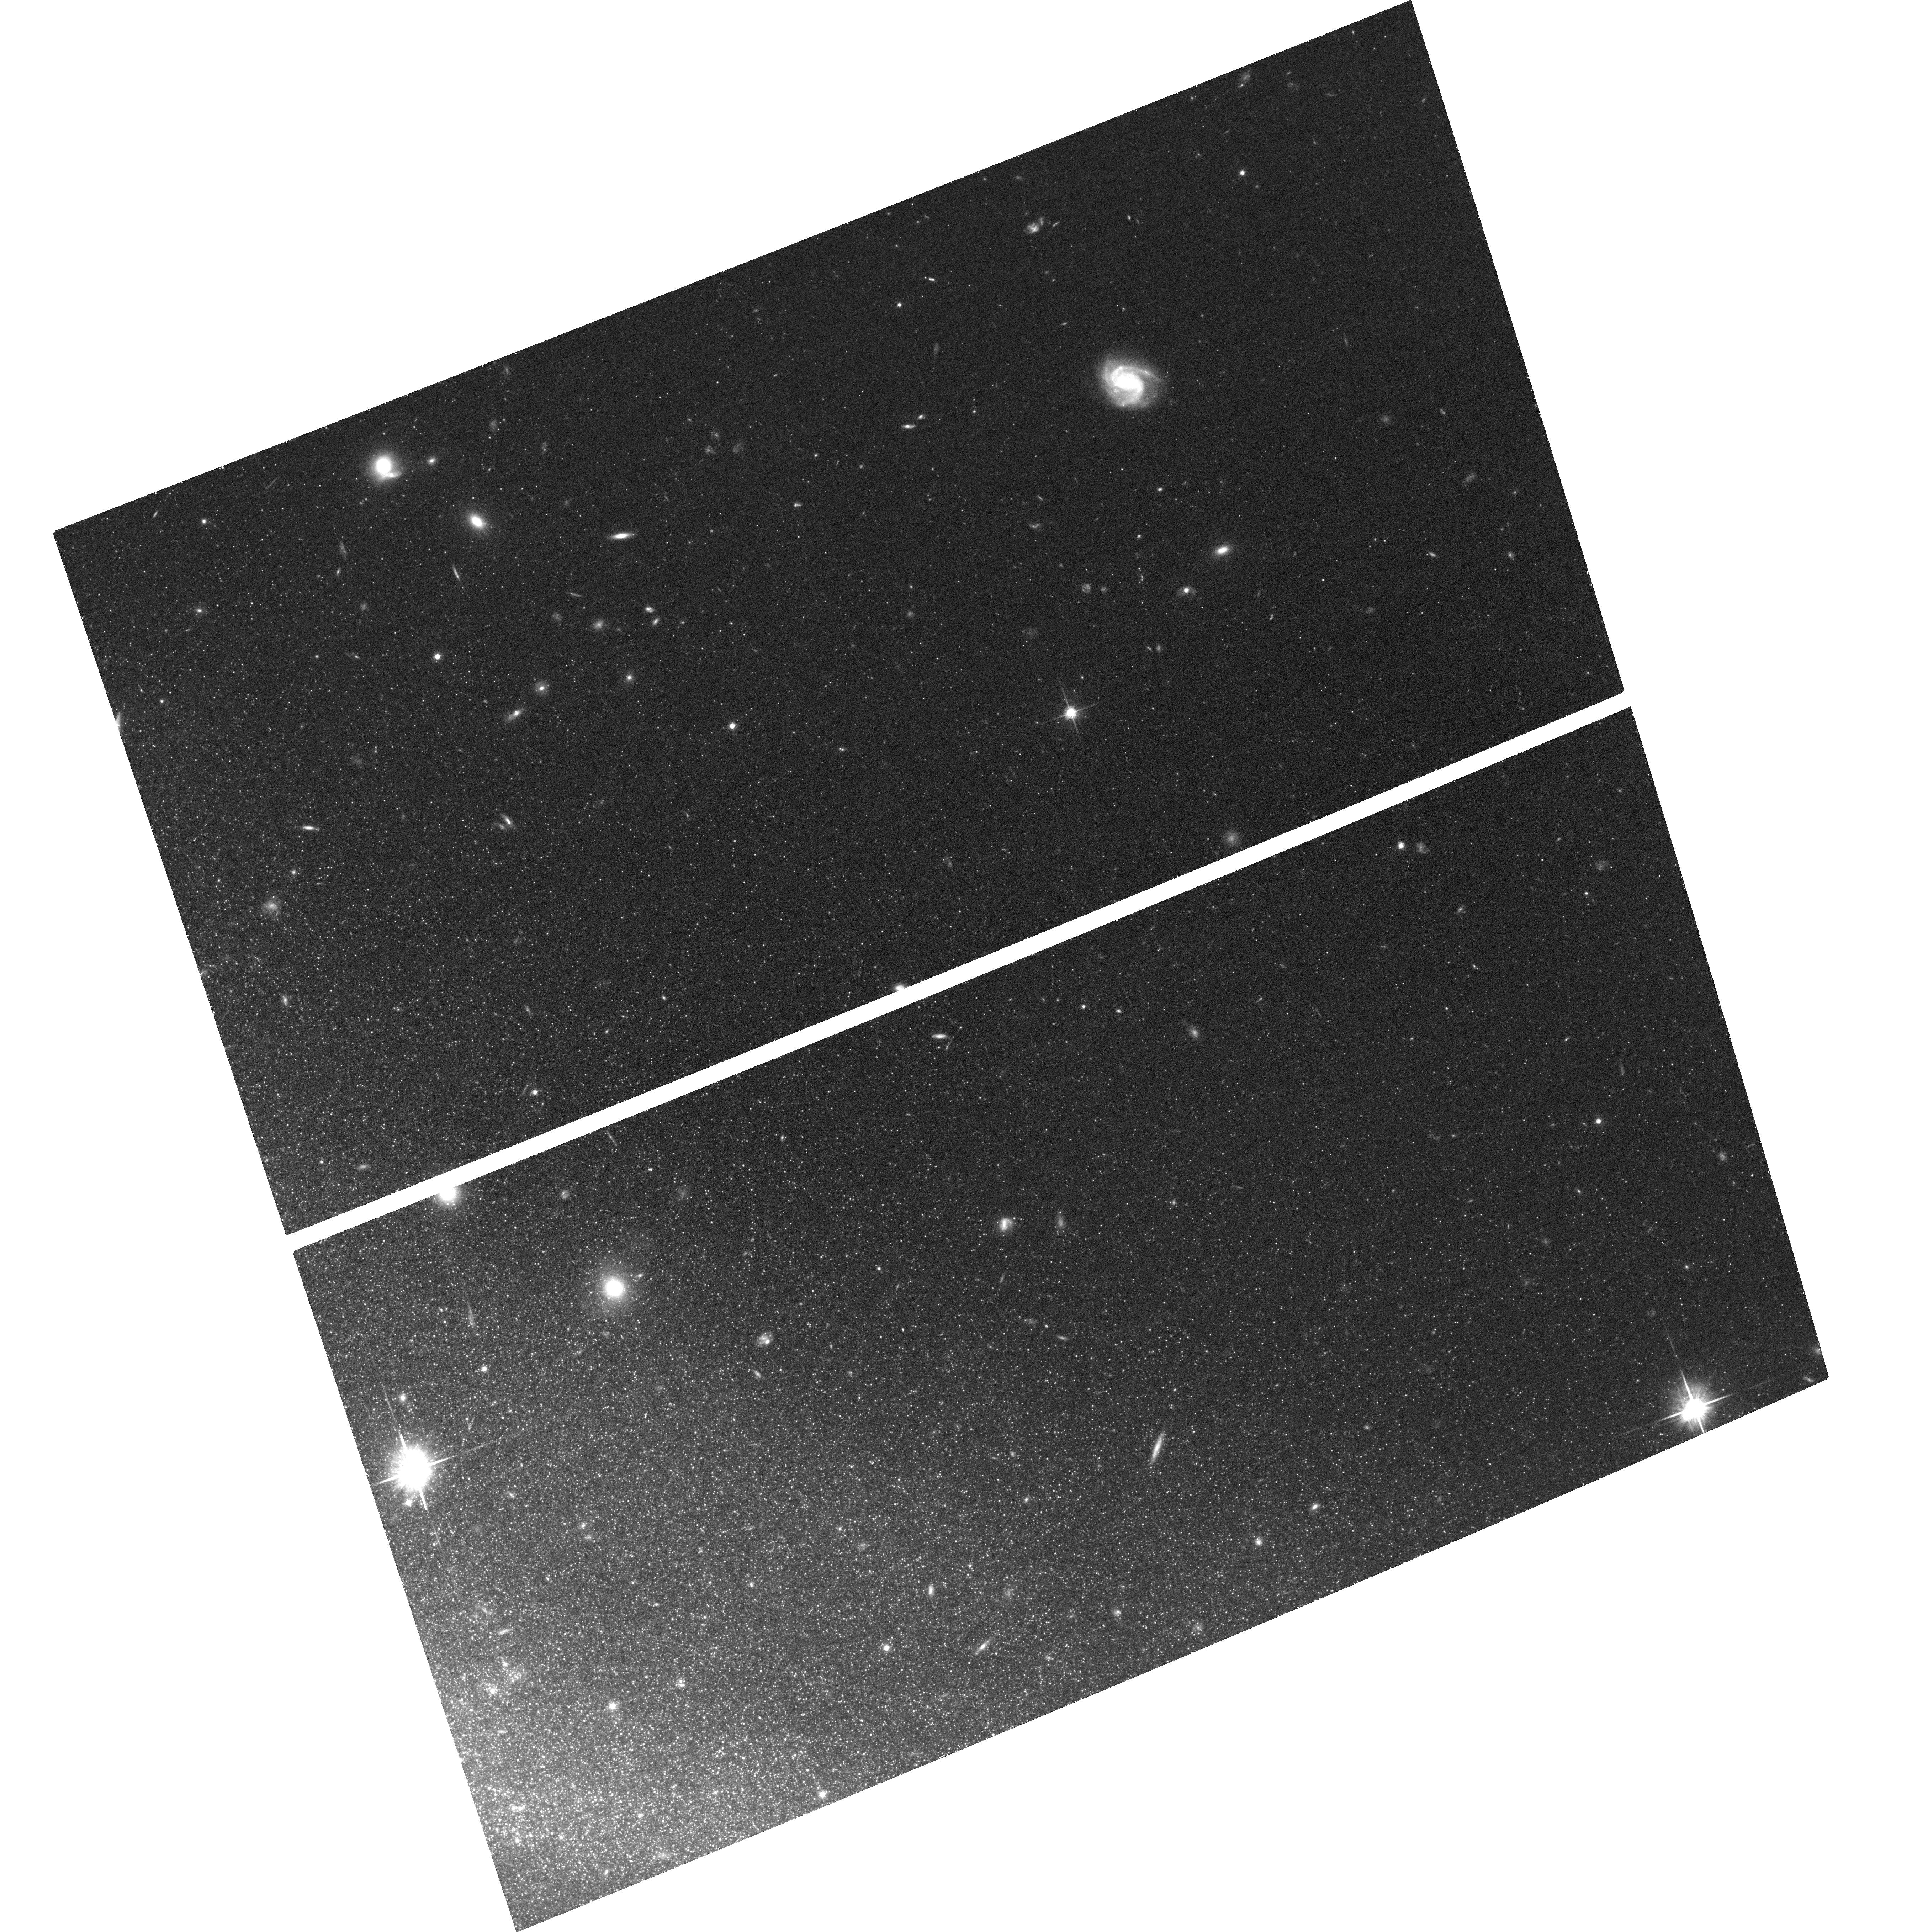
Target: NGC4631-DISK2
Instrument: ACS/WFC
Filter: F814W
Exposure: 41 min
Observation ID: hst_13366_03_acs_wfc_f814w_jc9l03

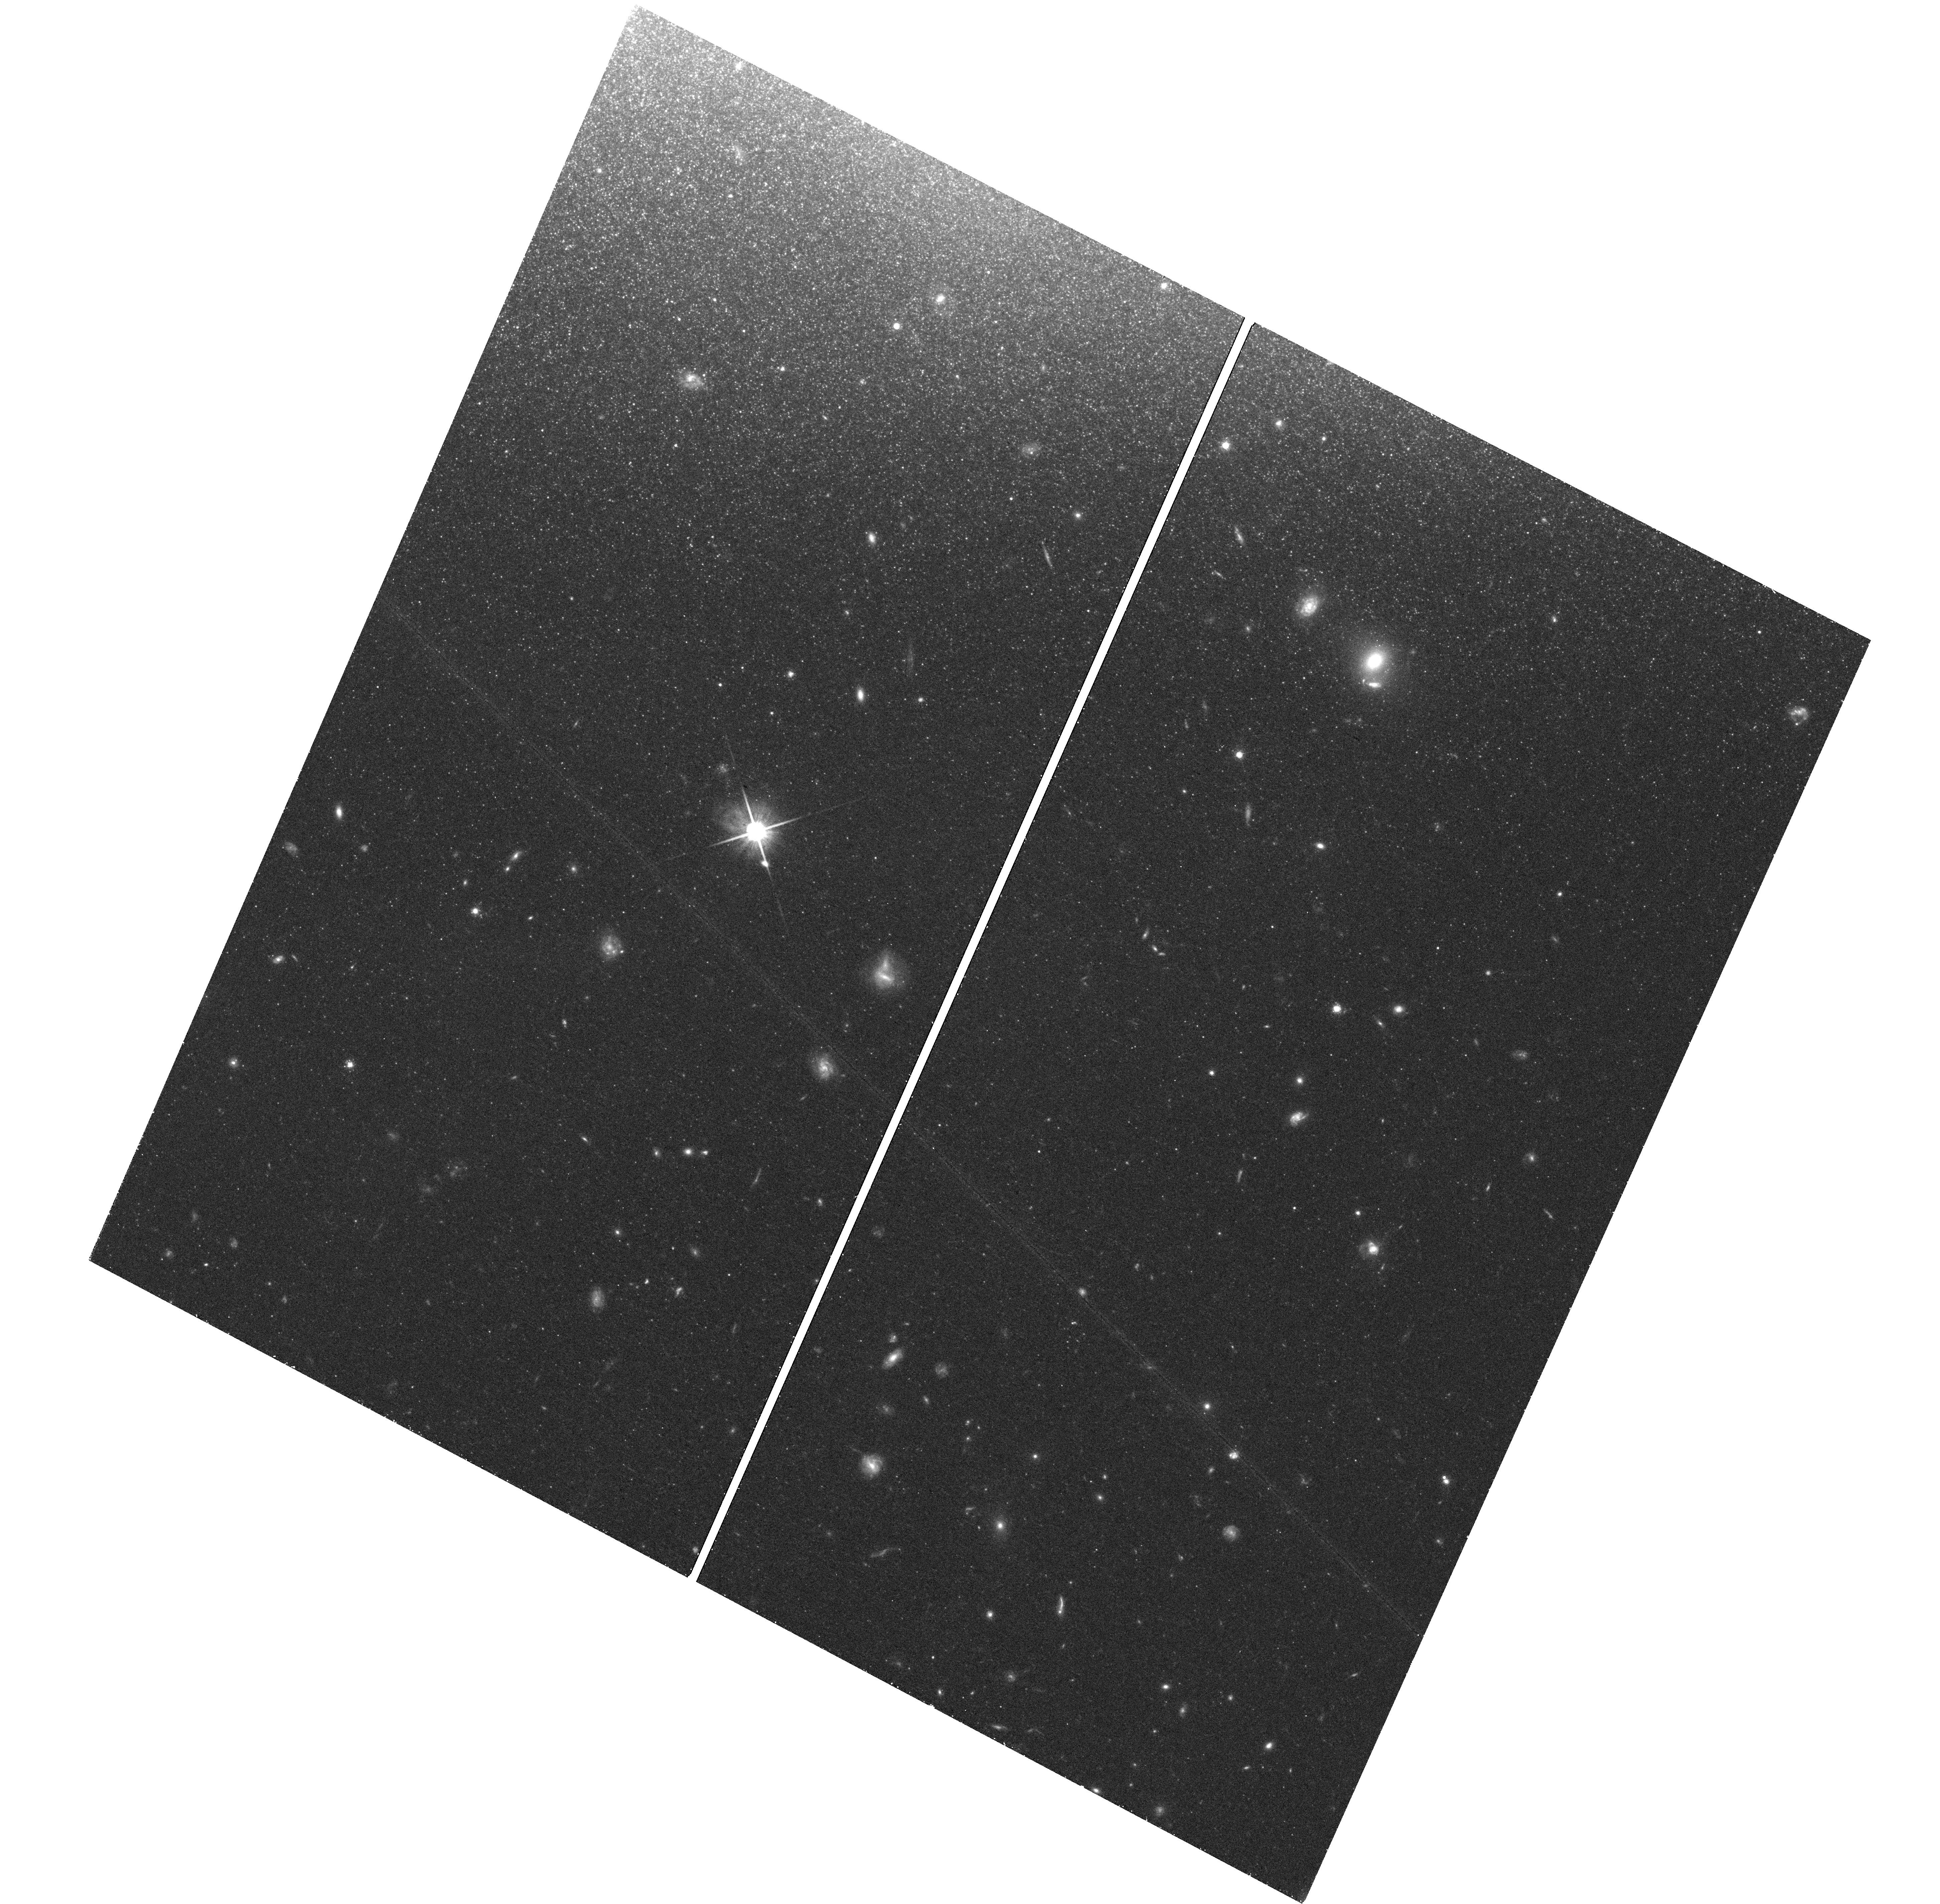
Target: NGC4631-DISK4
Instrument: WFC3/UVIS
Filter: F814W
Exposure: 45 min
Observation ID: hst_13366_05_wfc3_uvis_f814w_ic9l05

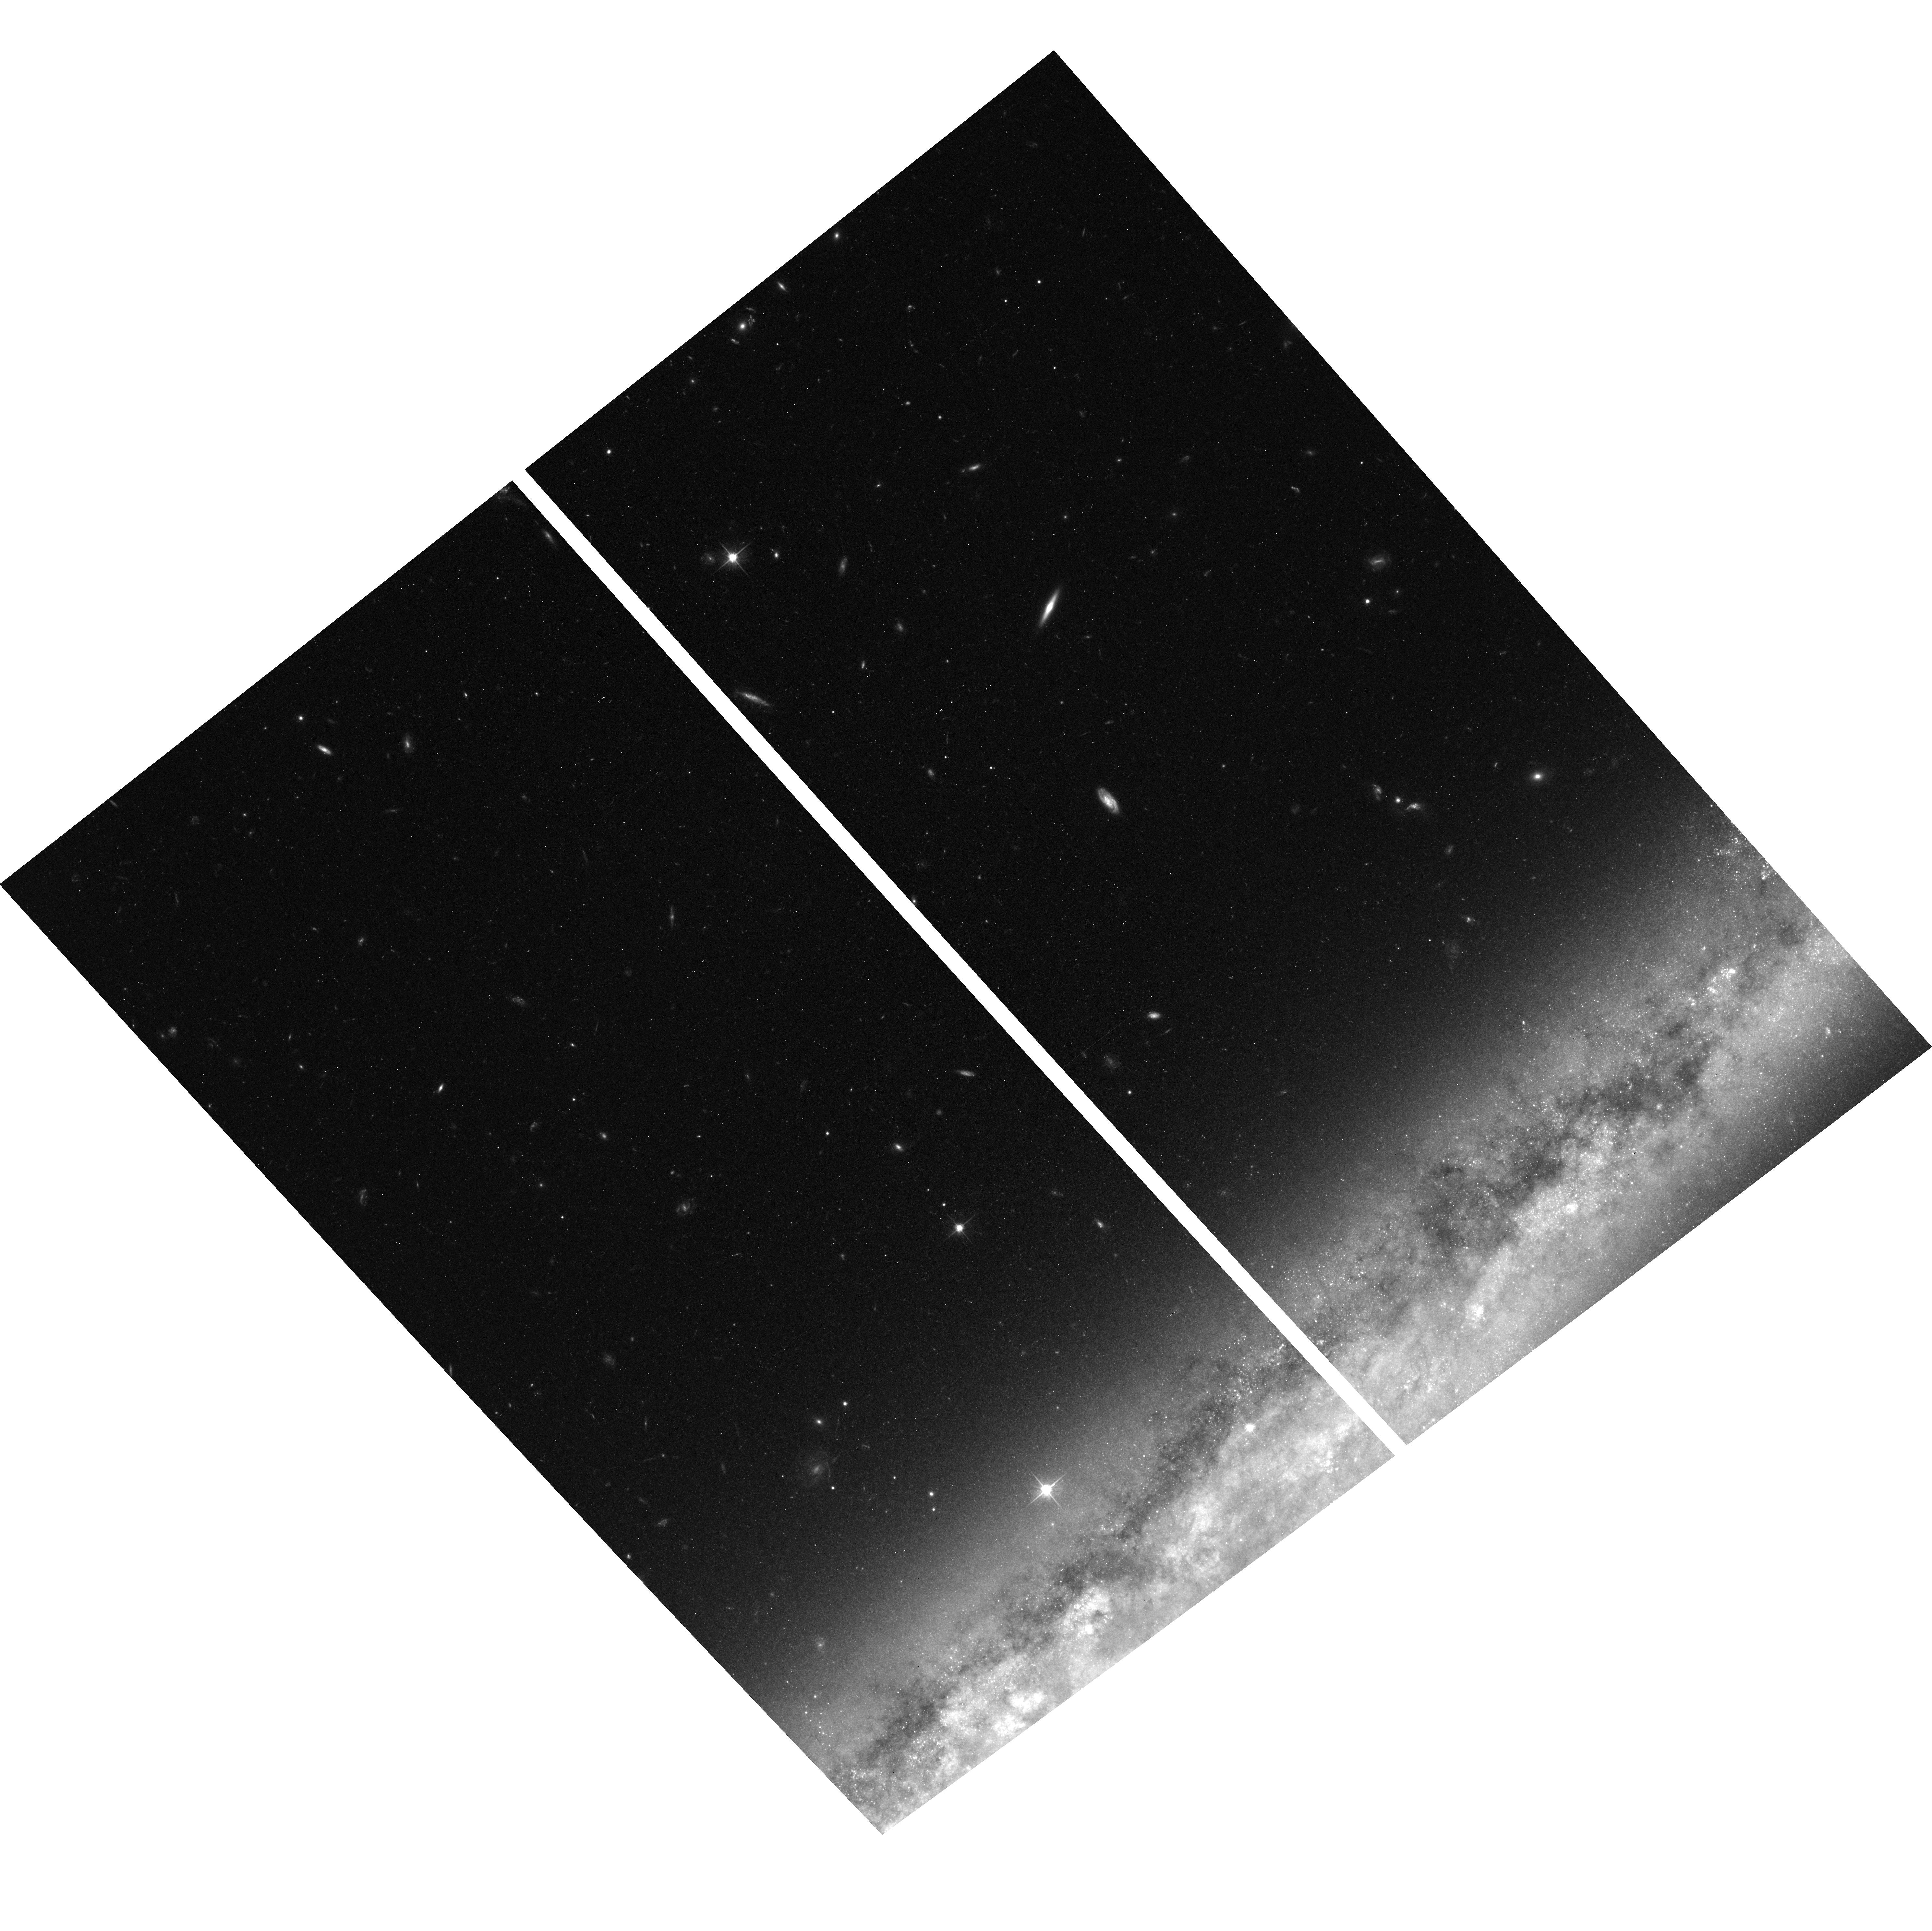
Target: NGC4565-DISK2
Instrument: ACS/WFC
Filter: F606W
Exposure: 43 min
Observation ID: hst_13366_10_acs_wfc_f606w_jc9l10

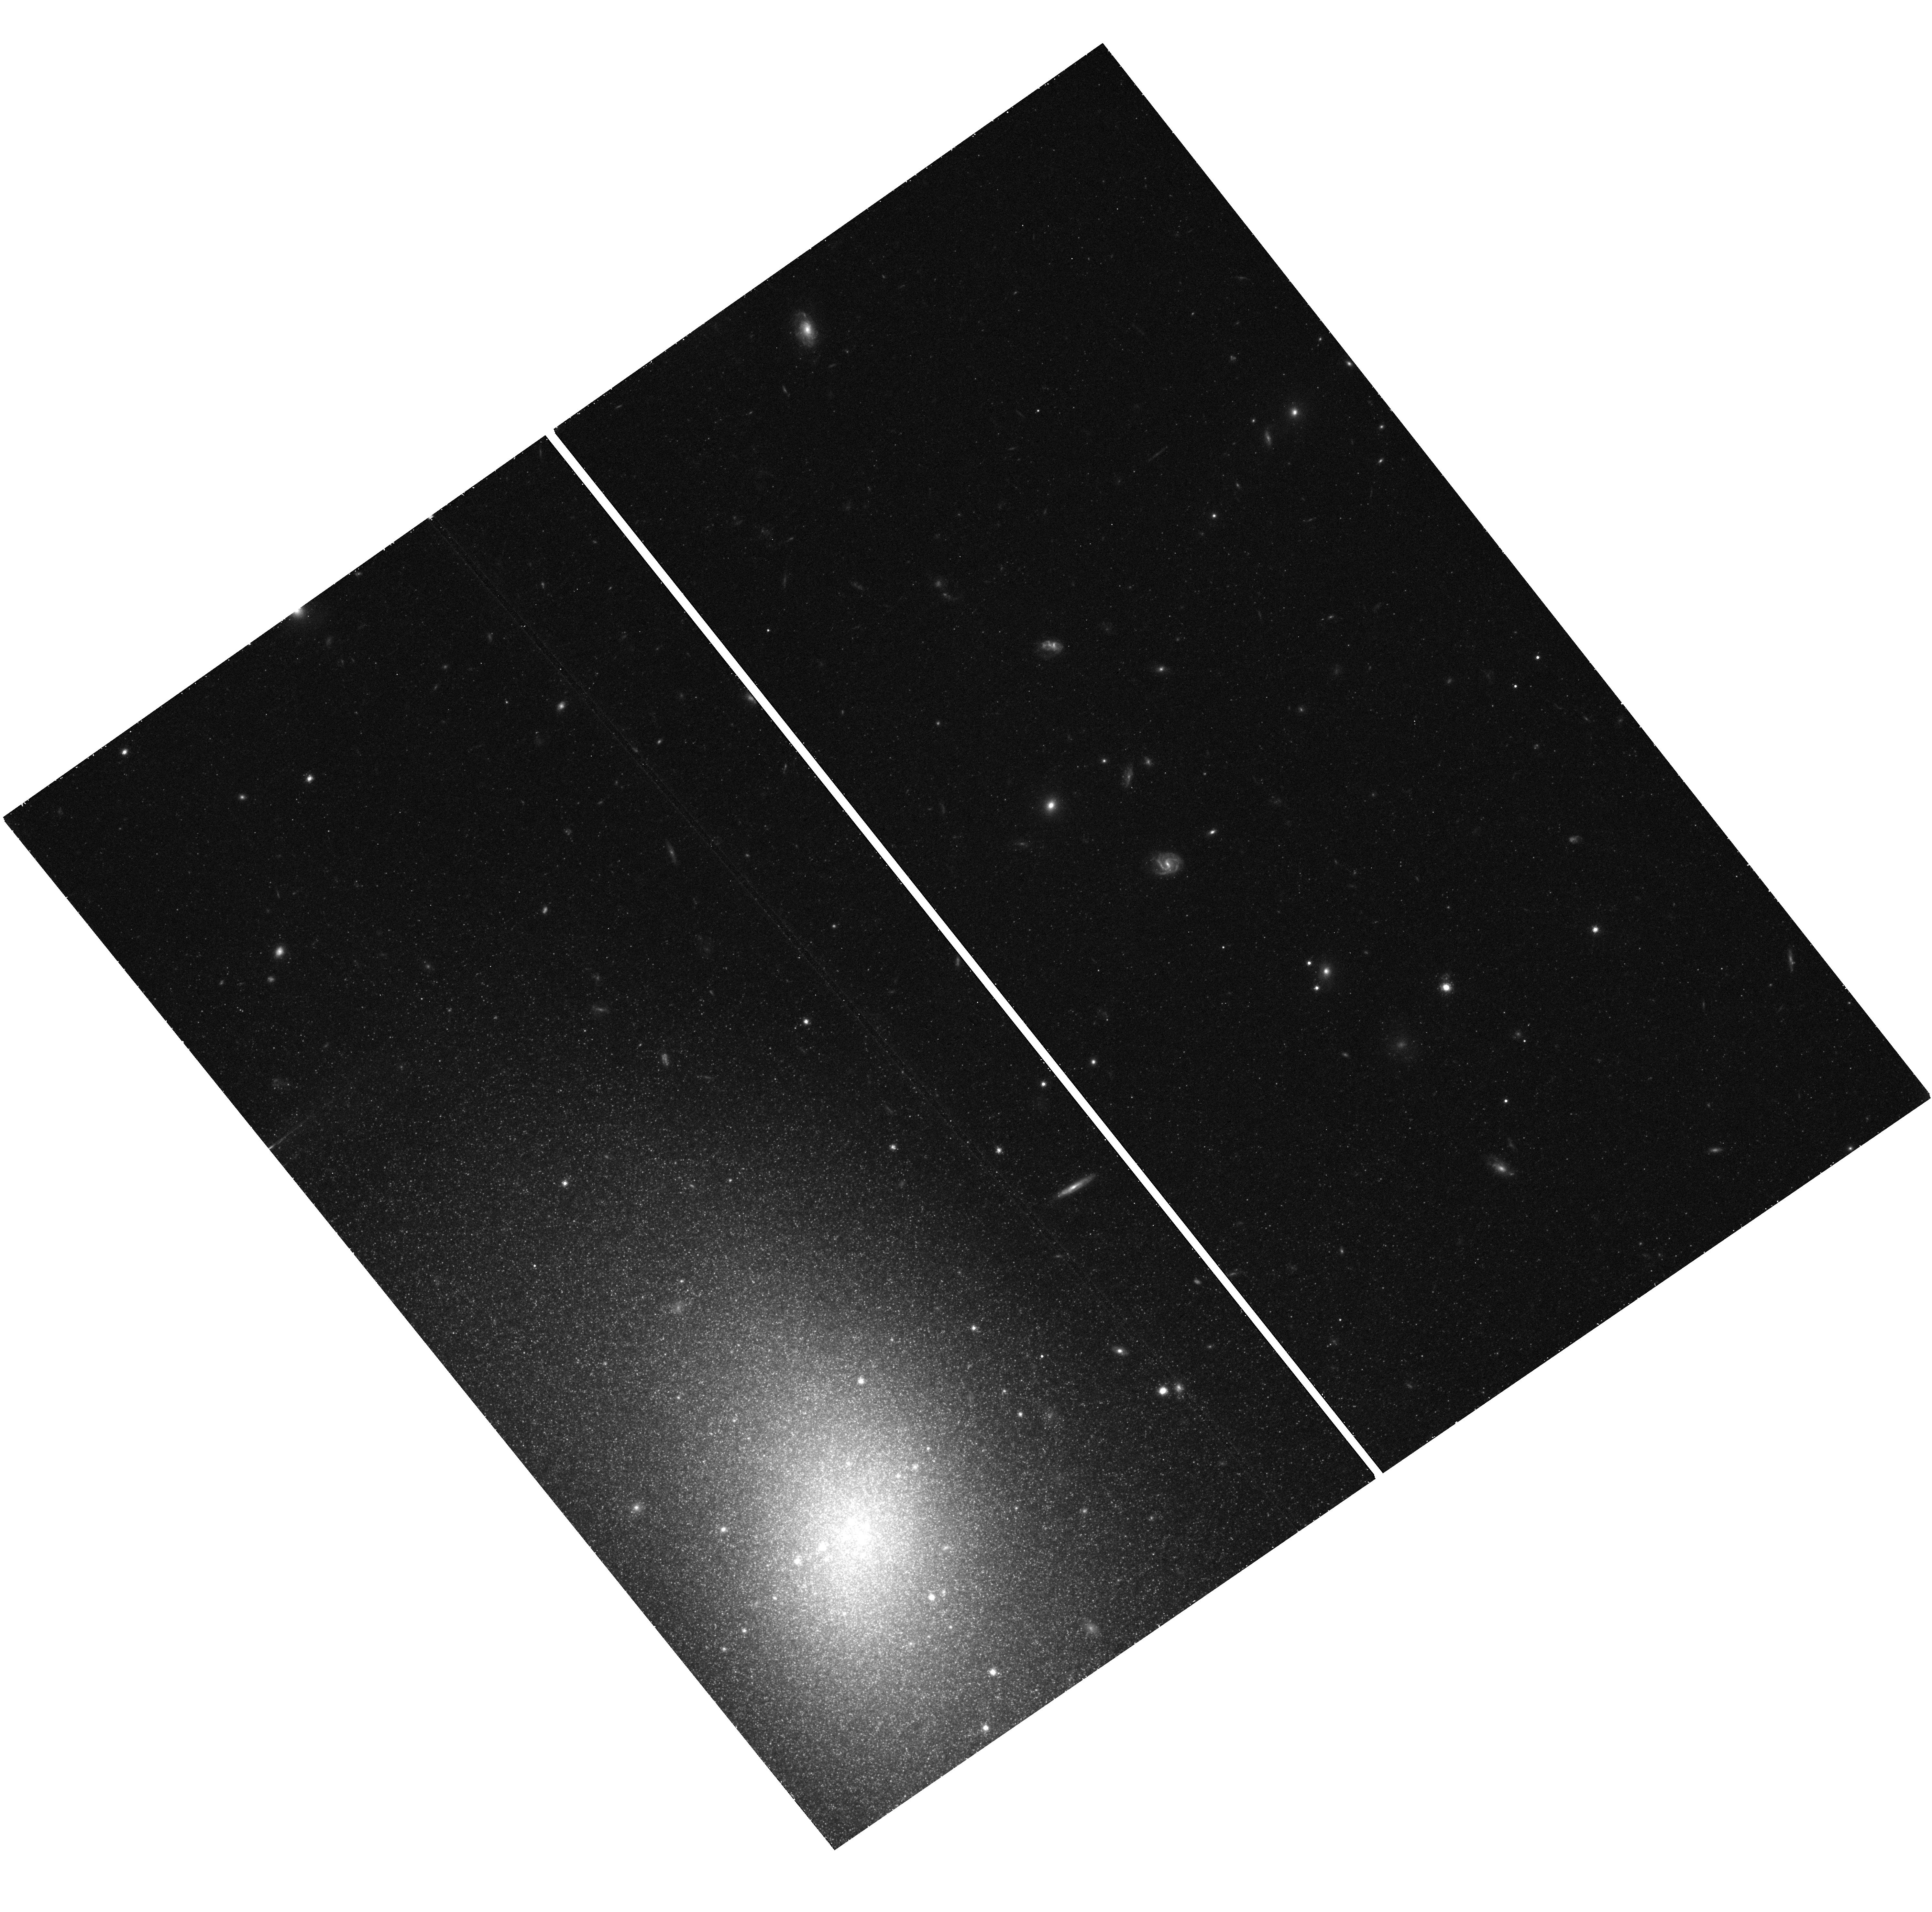
Target: NGC4631-DISK3
Instrument: WFC3/UVIS
Filter: F814W
Exposure: 46 min
Observation ID: hst_13366_04_wfc3_uvis_f814w_ic9l04

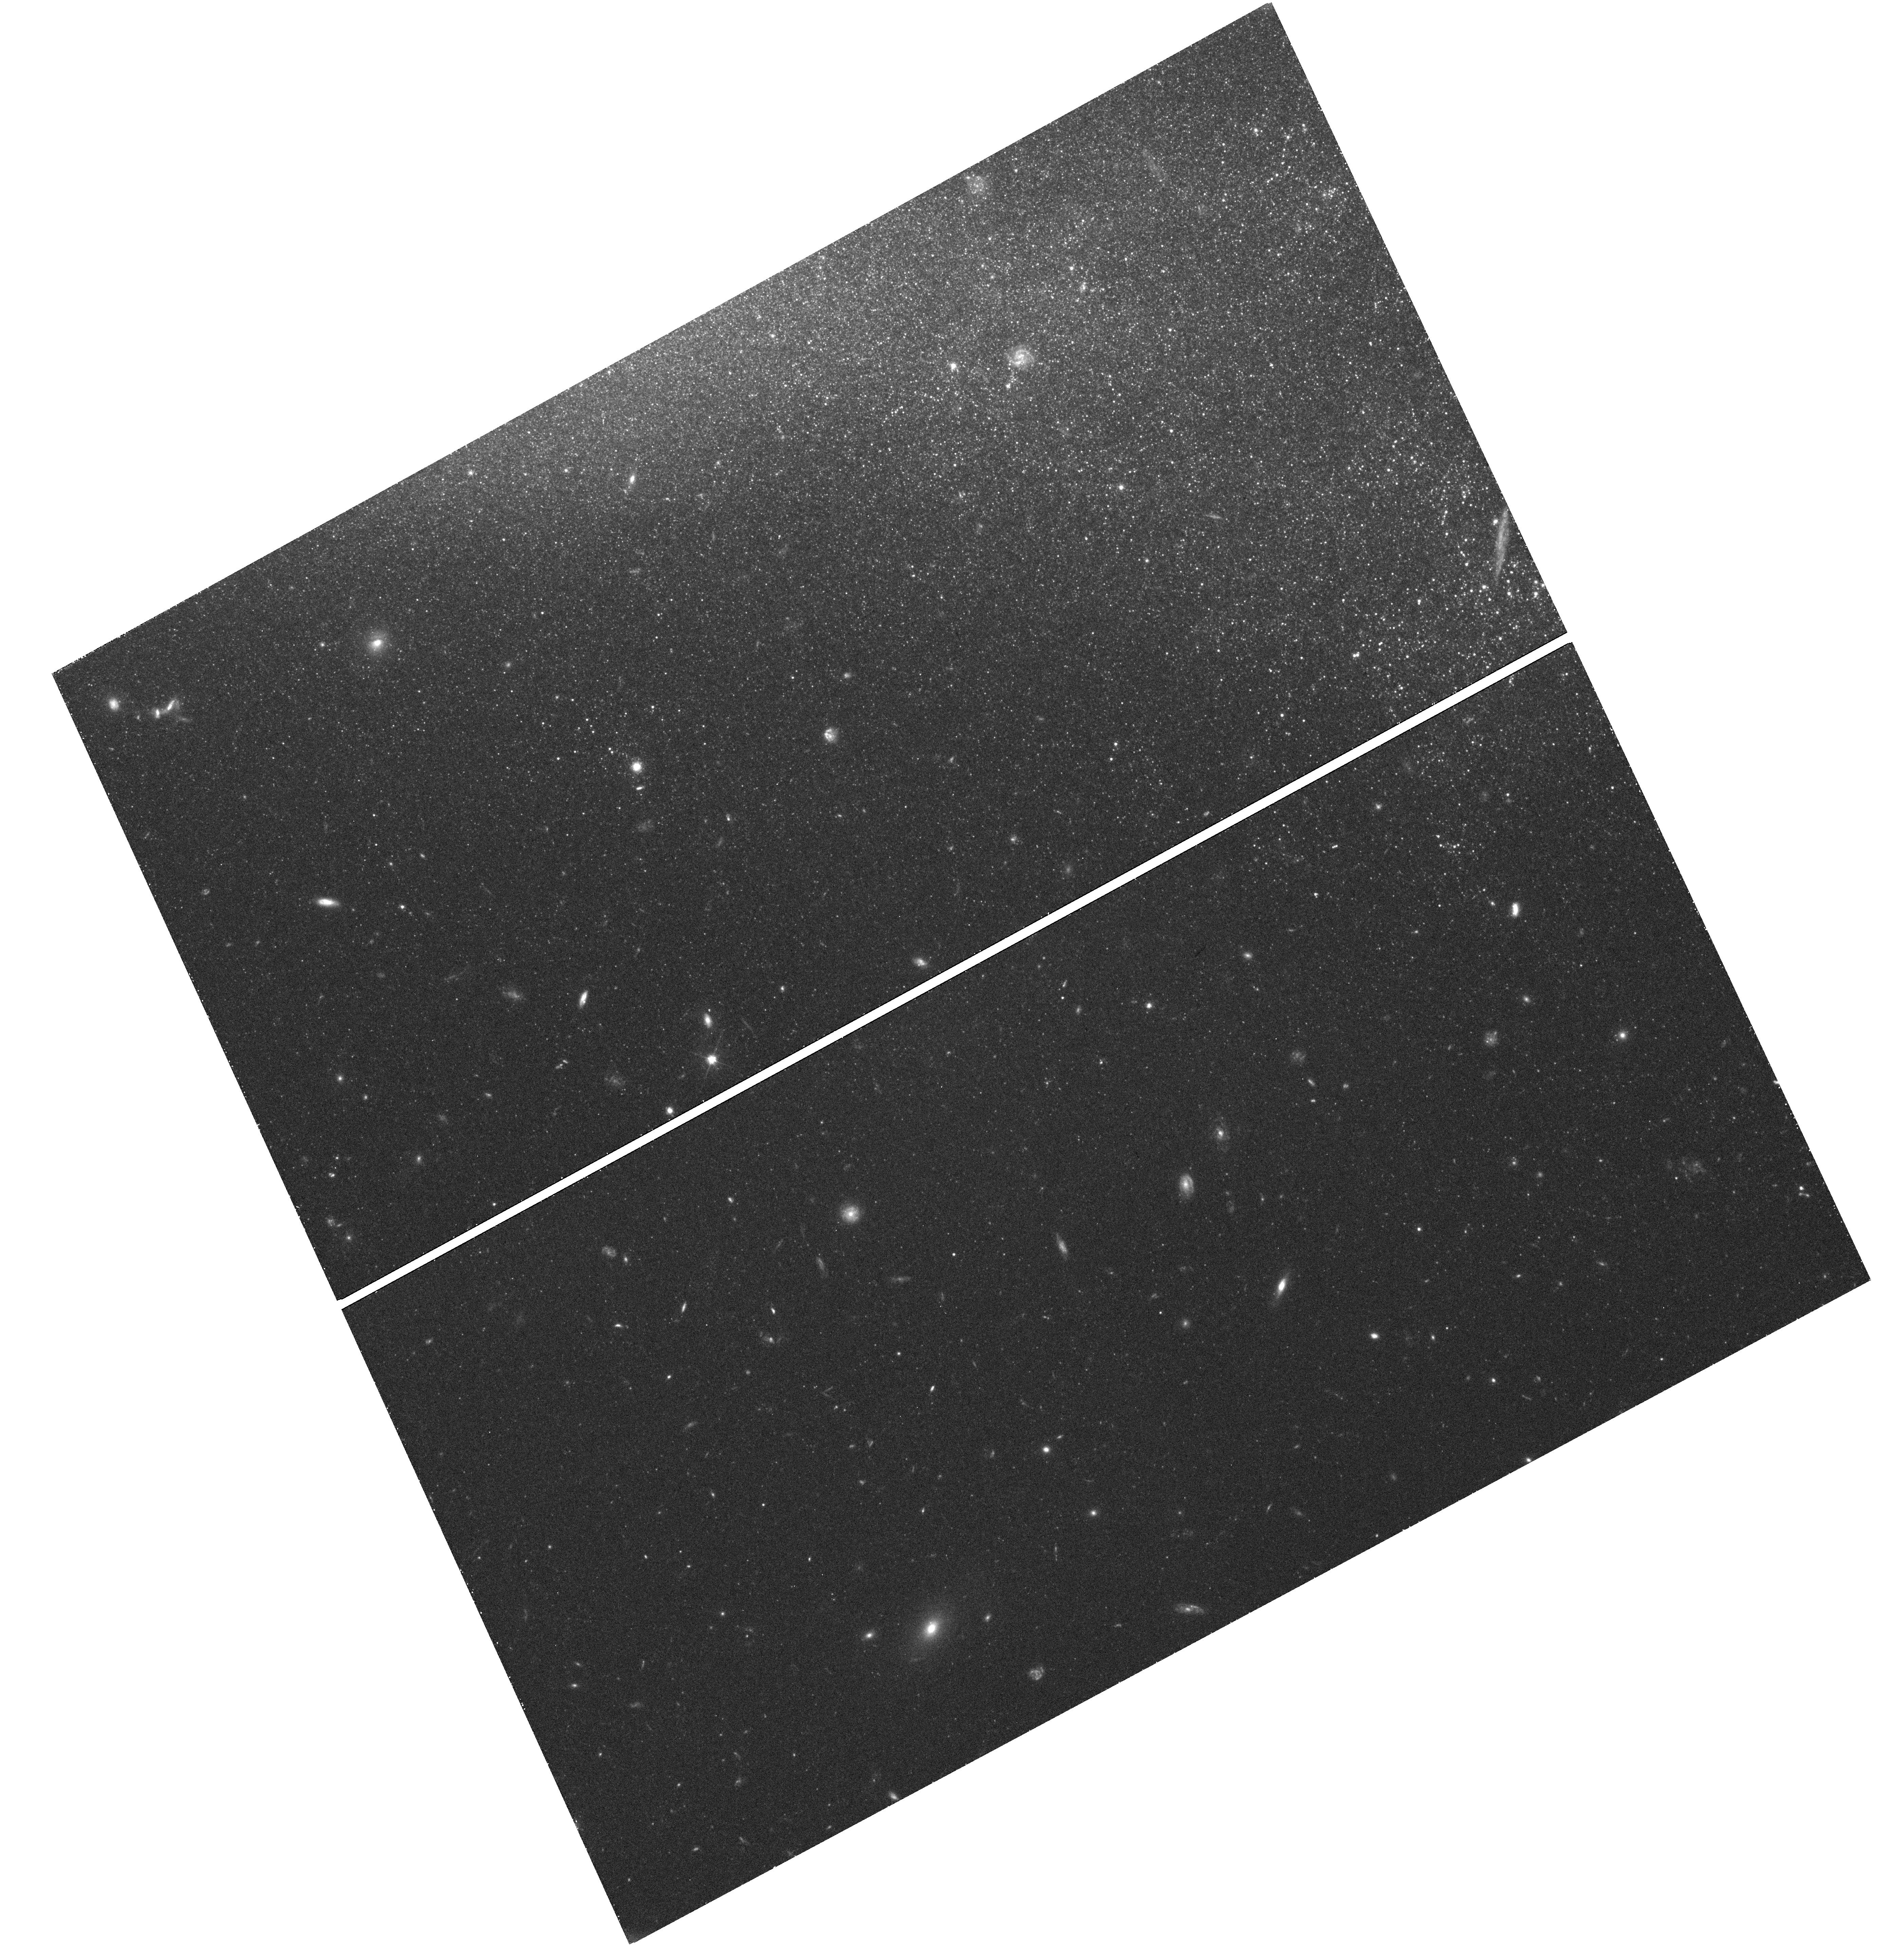
Target: NGC4631-DISK1
Instrument: WFC3/UVIS
Filter: F606W
Exposure: 44 min
Observation ID: hst_13366_02_wfc3_uvis_f606w_ic9l02

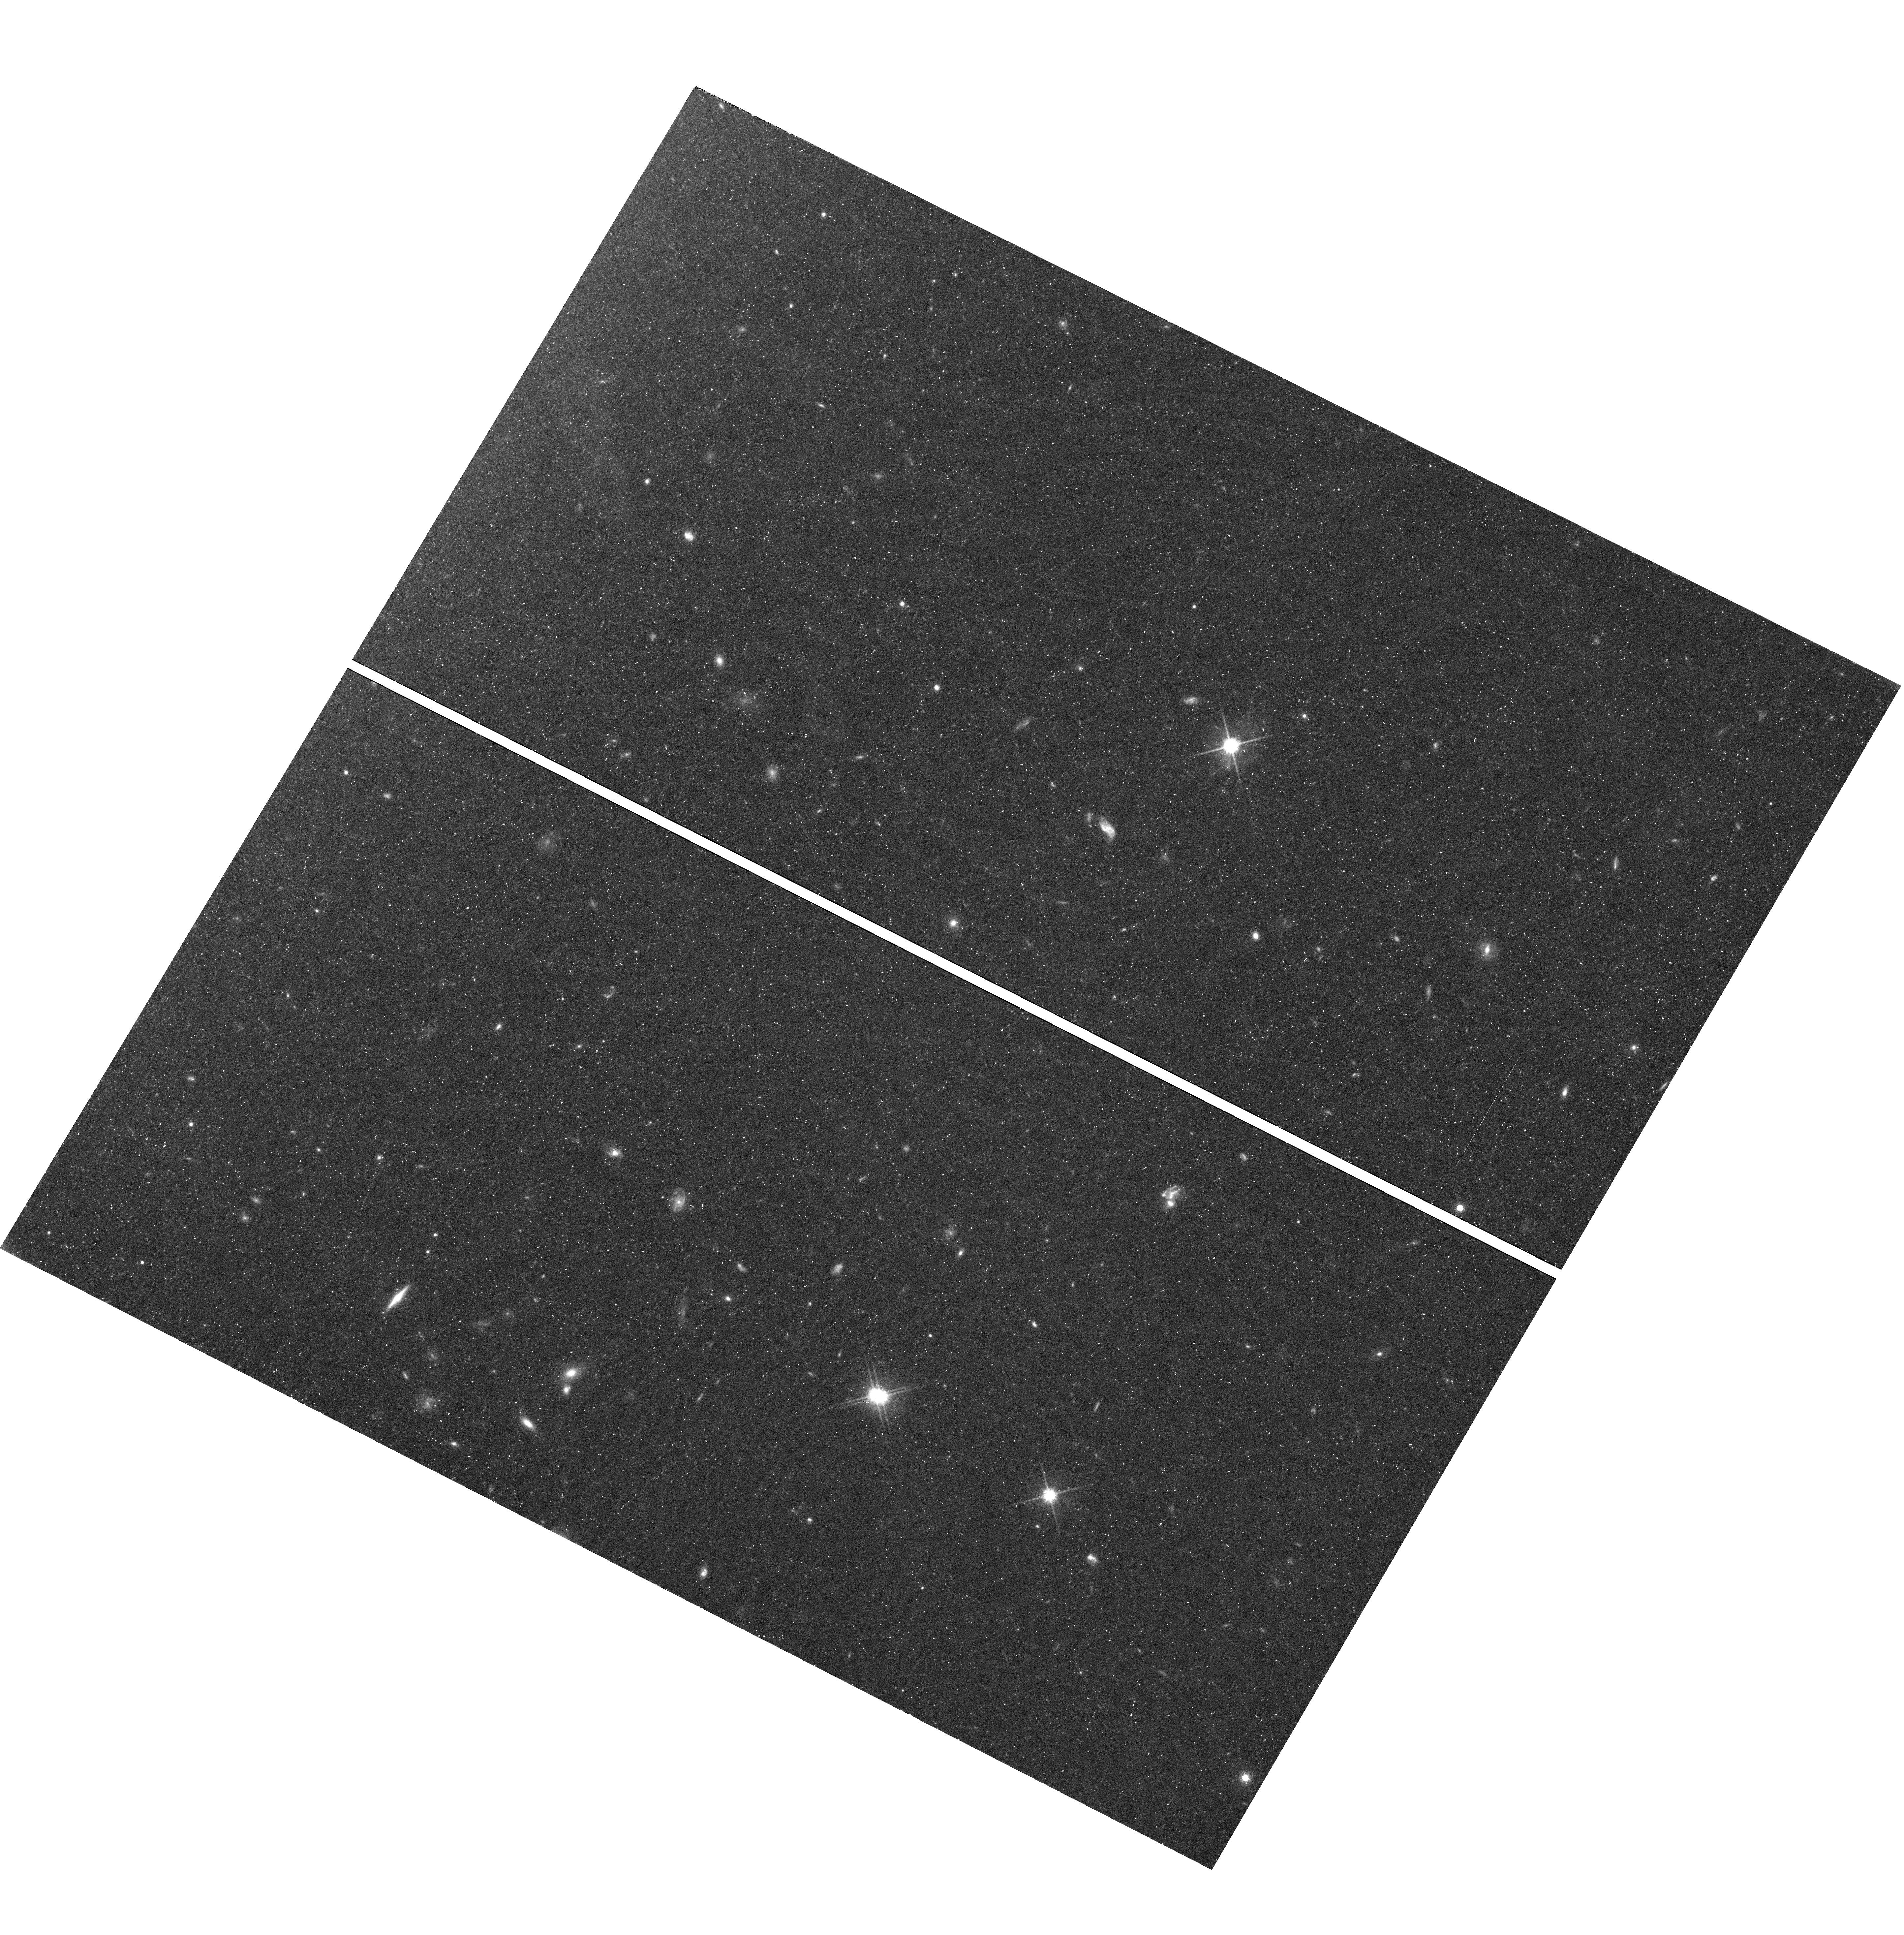
Target: NGC4565-DISK1
Instrument: WFC3/UVIS
Filter: F814W
Exposure: 48 min
Observation ID: hst_13366_08_wfc3_uvis_f814w_ic9l08

The vertical disk structure of spiral galaxies and the origin of their thick disks (PI: de Jong, Roelof S.)

Our knowledge of the formation and evolution of the main galactic components (bulge, disks, halo) has vastly increased in recent years, but especially the formation of thin and thick disks in spiral galaxies are still poorly understood. Despite the large of number of galaxies for which the structural parameters of thin and thick disks have been measured, and the increasing amount of data about the Milky Way's disks, there is no consensus on the mechanism that drive the formation and evolution of thick disk components. Thick disk formation models can be classified in three categories: 1) the thick disk is created in situ as a hot component from merging turbulent gas clouds at high redshift, 2) an original thin disk created from cold gas is heated by one or more dynamical processes (scattering off spiral arms, bars, molecular clouds in both vertical and radial direction, merger events, bombardment by dark matter subhalos), and 3) the thick disk consists of the remnants of accreted satellite galaxies. Each of these models is expected to leave distinct signatures in the radial and vertical distribution of stars of different ages. Here we propose to use the unique HST capabilities to resolve the stellar disk contents of three nearby massive edge-on disk galaxies using ACS and WFC3 imaging. Resolving stellar populations in both vertical and radial direction allows us to disentangle stars of different ages and to measure their disk parameters separately. We can thus quantify the temporal evolution of scaleheights and scalelengths, and the amount of flaring in these galaxies, which will enable us to give definitive verdicts on the various thick disk formation scenarios.